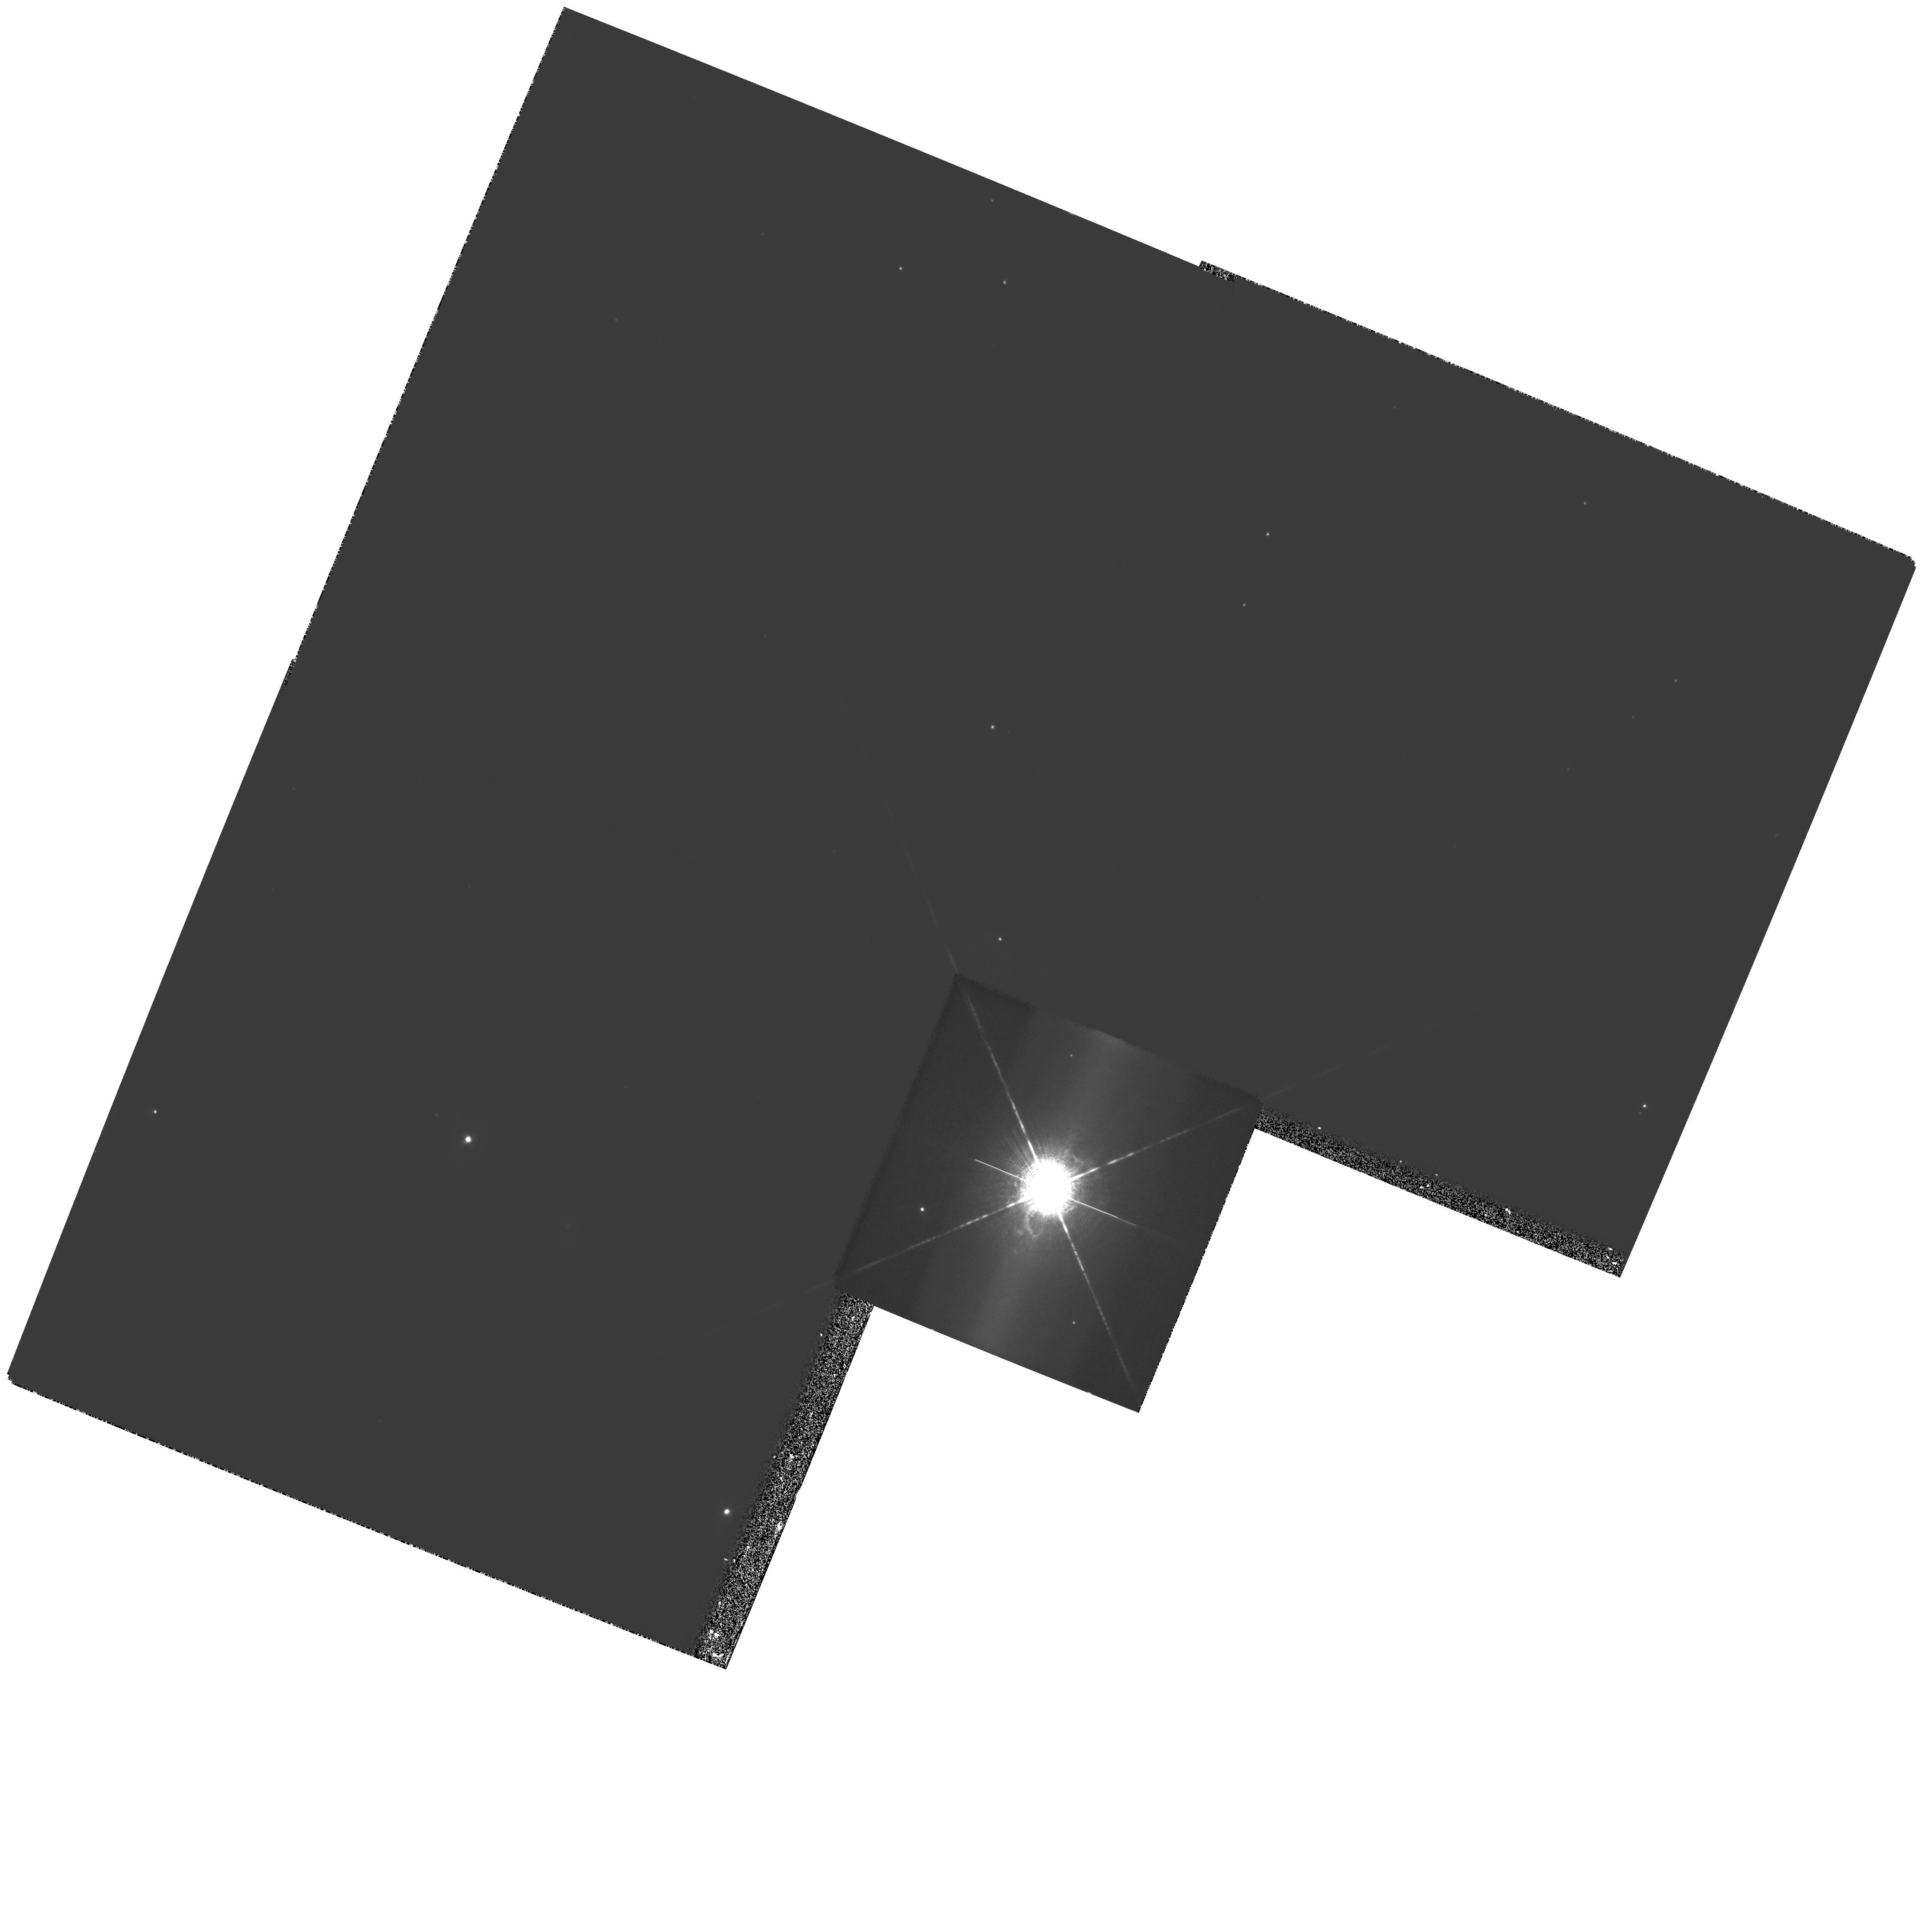
Target: HD182917
Instrument: WFPC2/PC
Filter: F658N
Exposure: 44 min
Observation ID: hst_7378_02_wfpc2_pc_f658n_u4vp02

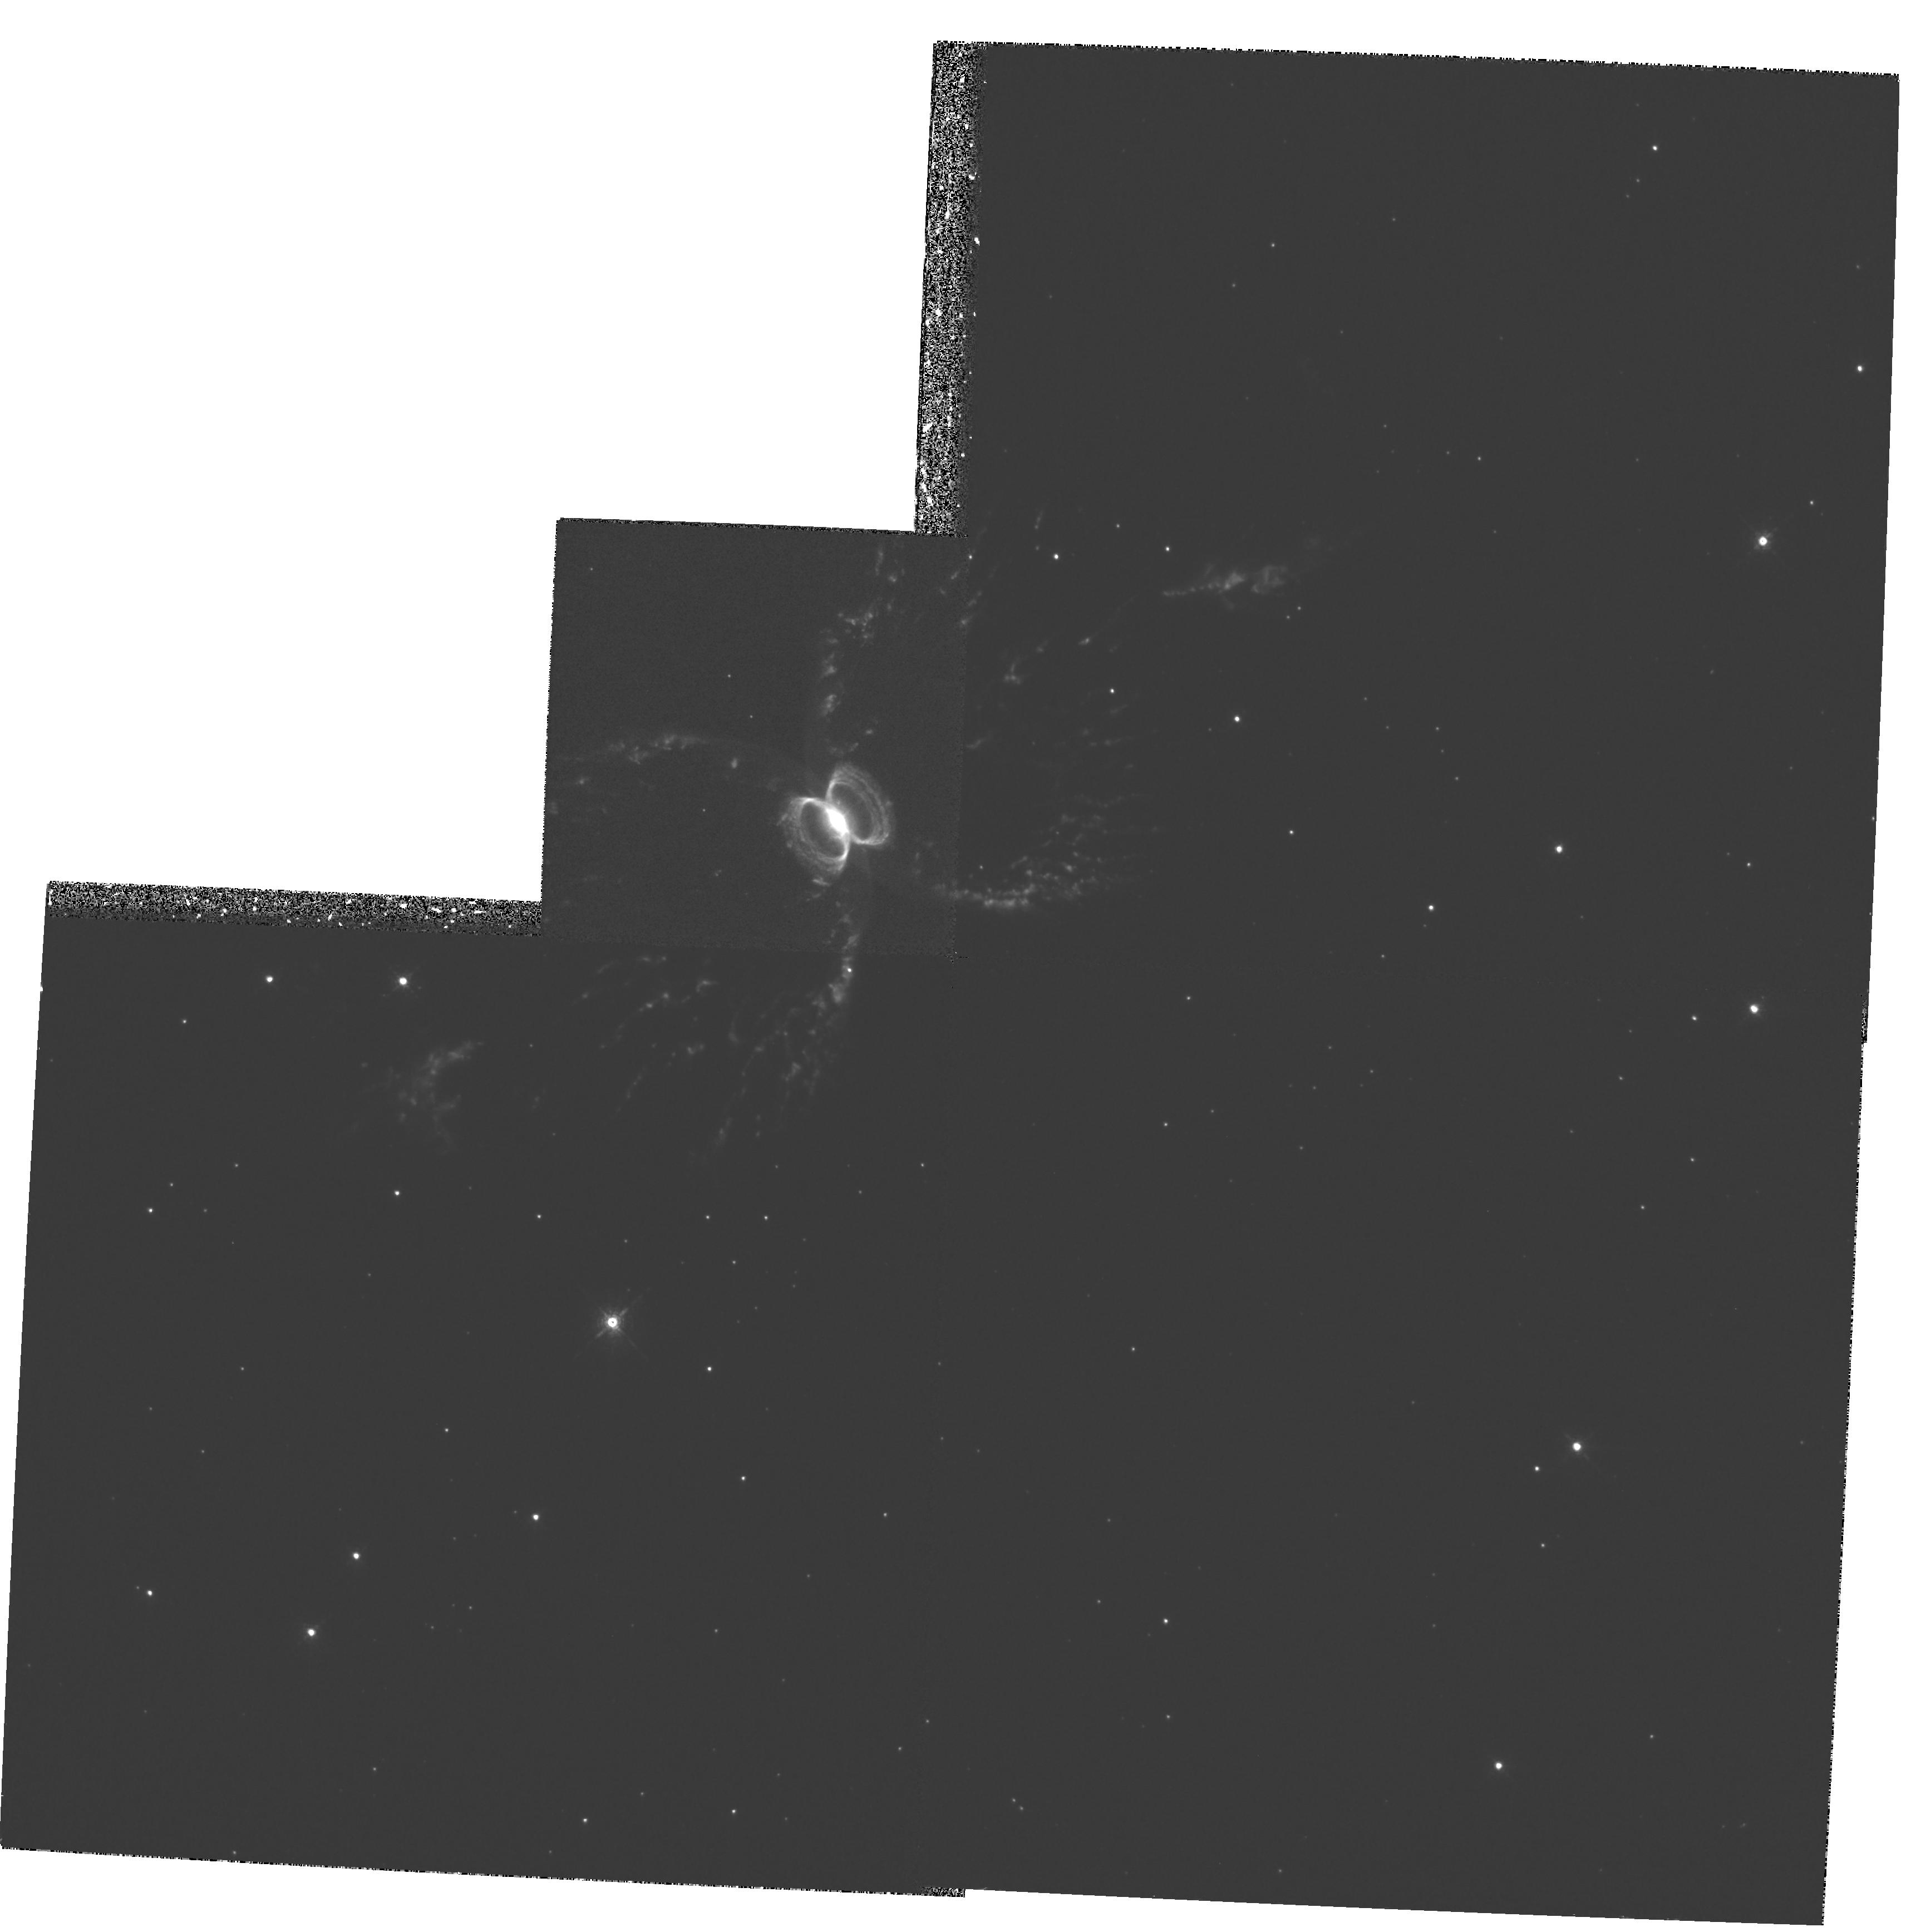
Target: PK315+09D1
Instrument: WFPC2/PC
Filter: F658N
Exposure: 1.1 h
Observation ID: hst_7378_01_wfpc2_pc_f658n_u4vp01

Narrow band imaging of jets and bipolar outflows from symbiotic stars (PI: Corradi, Romano Luigi Maria)

We propose to obtain [NII]Lambda658.3 nm images of the extended nebulae around the symbiotic binaries CH Cyg (HD182917) and He 2-104 (PK315+09D1) using the WFPC2 camera (+ [OII]Lambda372.8 nm with STIS for CH Cyg). These large ionized nebulae, one of which has been only recently discovered, trace mass loss episodes spanning a wide range of time scales. In particular, the marked bipolar morphology of the nebulae makes them a very attractive laboratory where to study the effects of binary interactions in producing highly collimated nebulae and jets, and where to test current dynamical models of common envelope evolution. This has important implications for several astrophysical topics (e.g. shape of planetary nebulae, ejecta of classical novae, jets from young stars, efficiency of common envelope mass loss, frequency of formation of white dwarf pairs as the precursors of SN Ia). Even in the best ground--based images, these symbiotic nebulae are often poorly resolved, especially in their inner regions. A precise morphological characterization from HST images, coupled with spectroscopic data from the ground, is therefore the first and fundamental observational information needed to understand their nature and that of their progenitors. Moreover, with HST we have the unique opportunity to follow in real--time the spatial evolution of the outflows (on a time basis of very few years), and therefore to derive 3--D dynamical models of their structure.